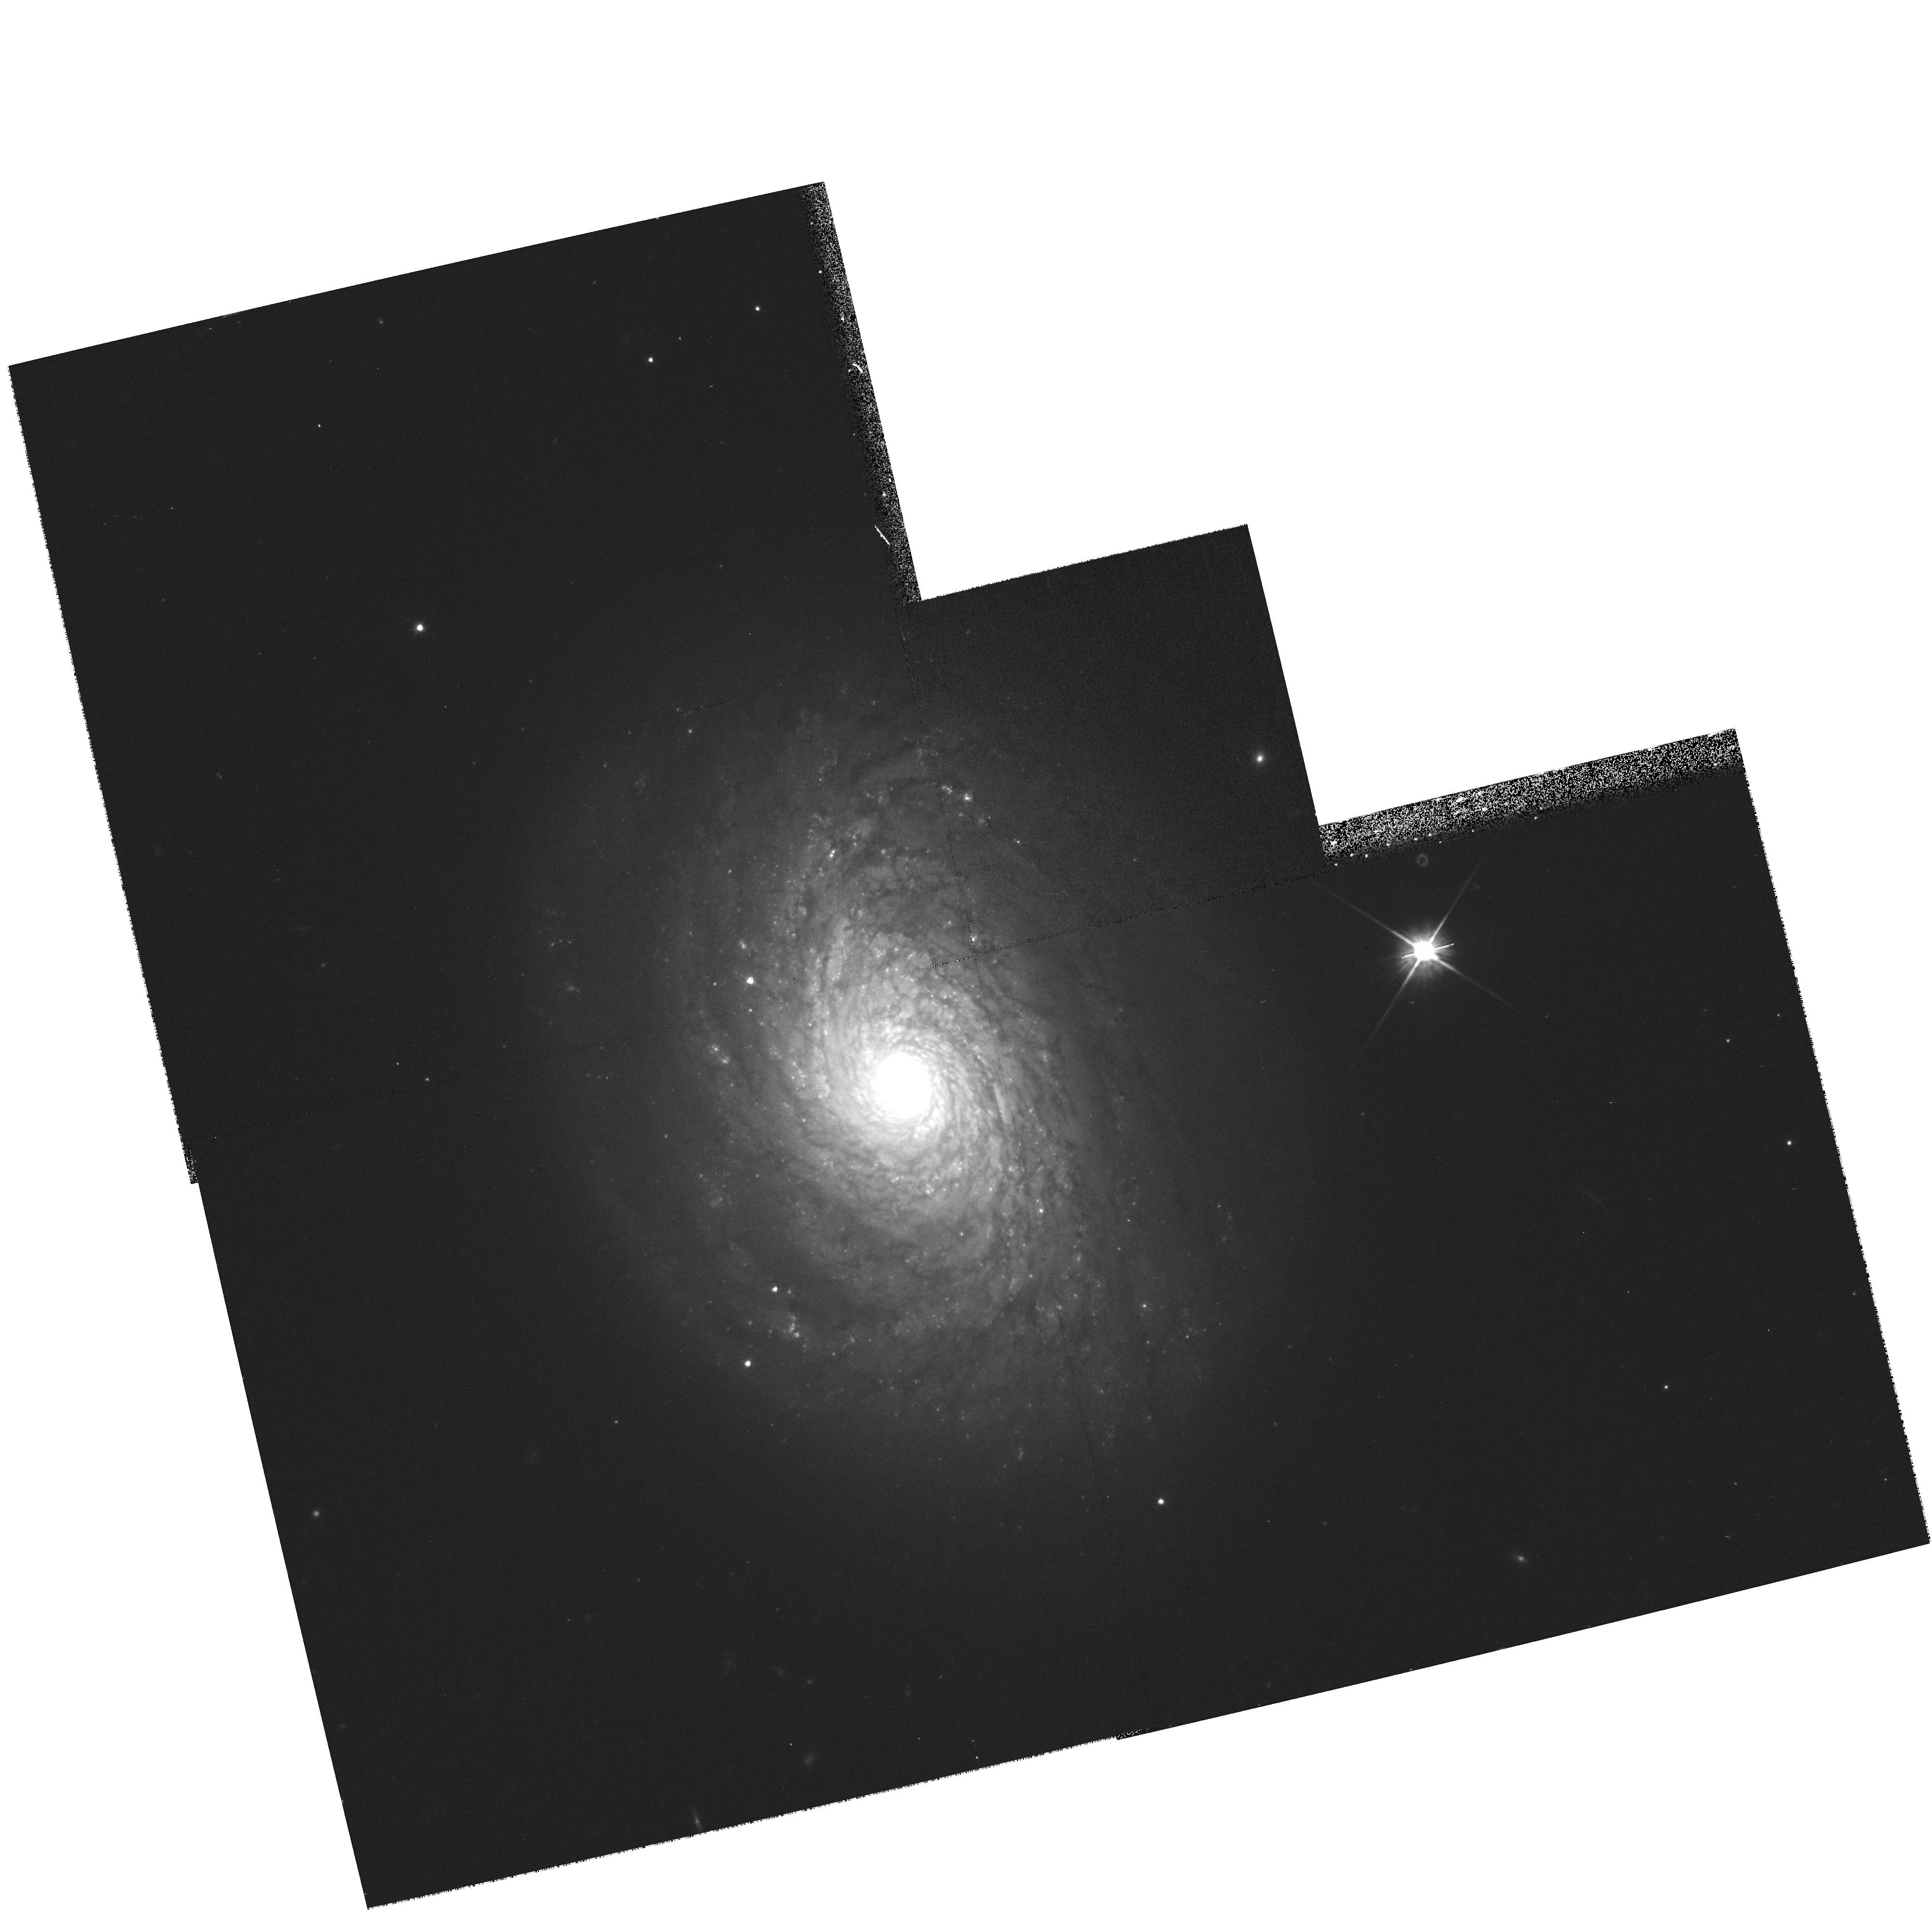
Target: NGC4800. Instrument: WFPC2/PC. Filter: F606W. Exposure: 8 min. Observation ID: hst_9042_o8_wfpc2_pc_f606w_u6eao8

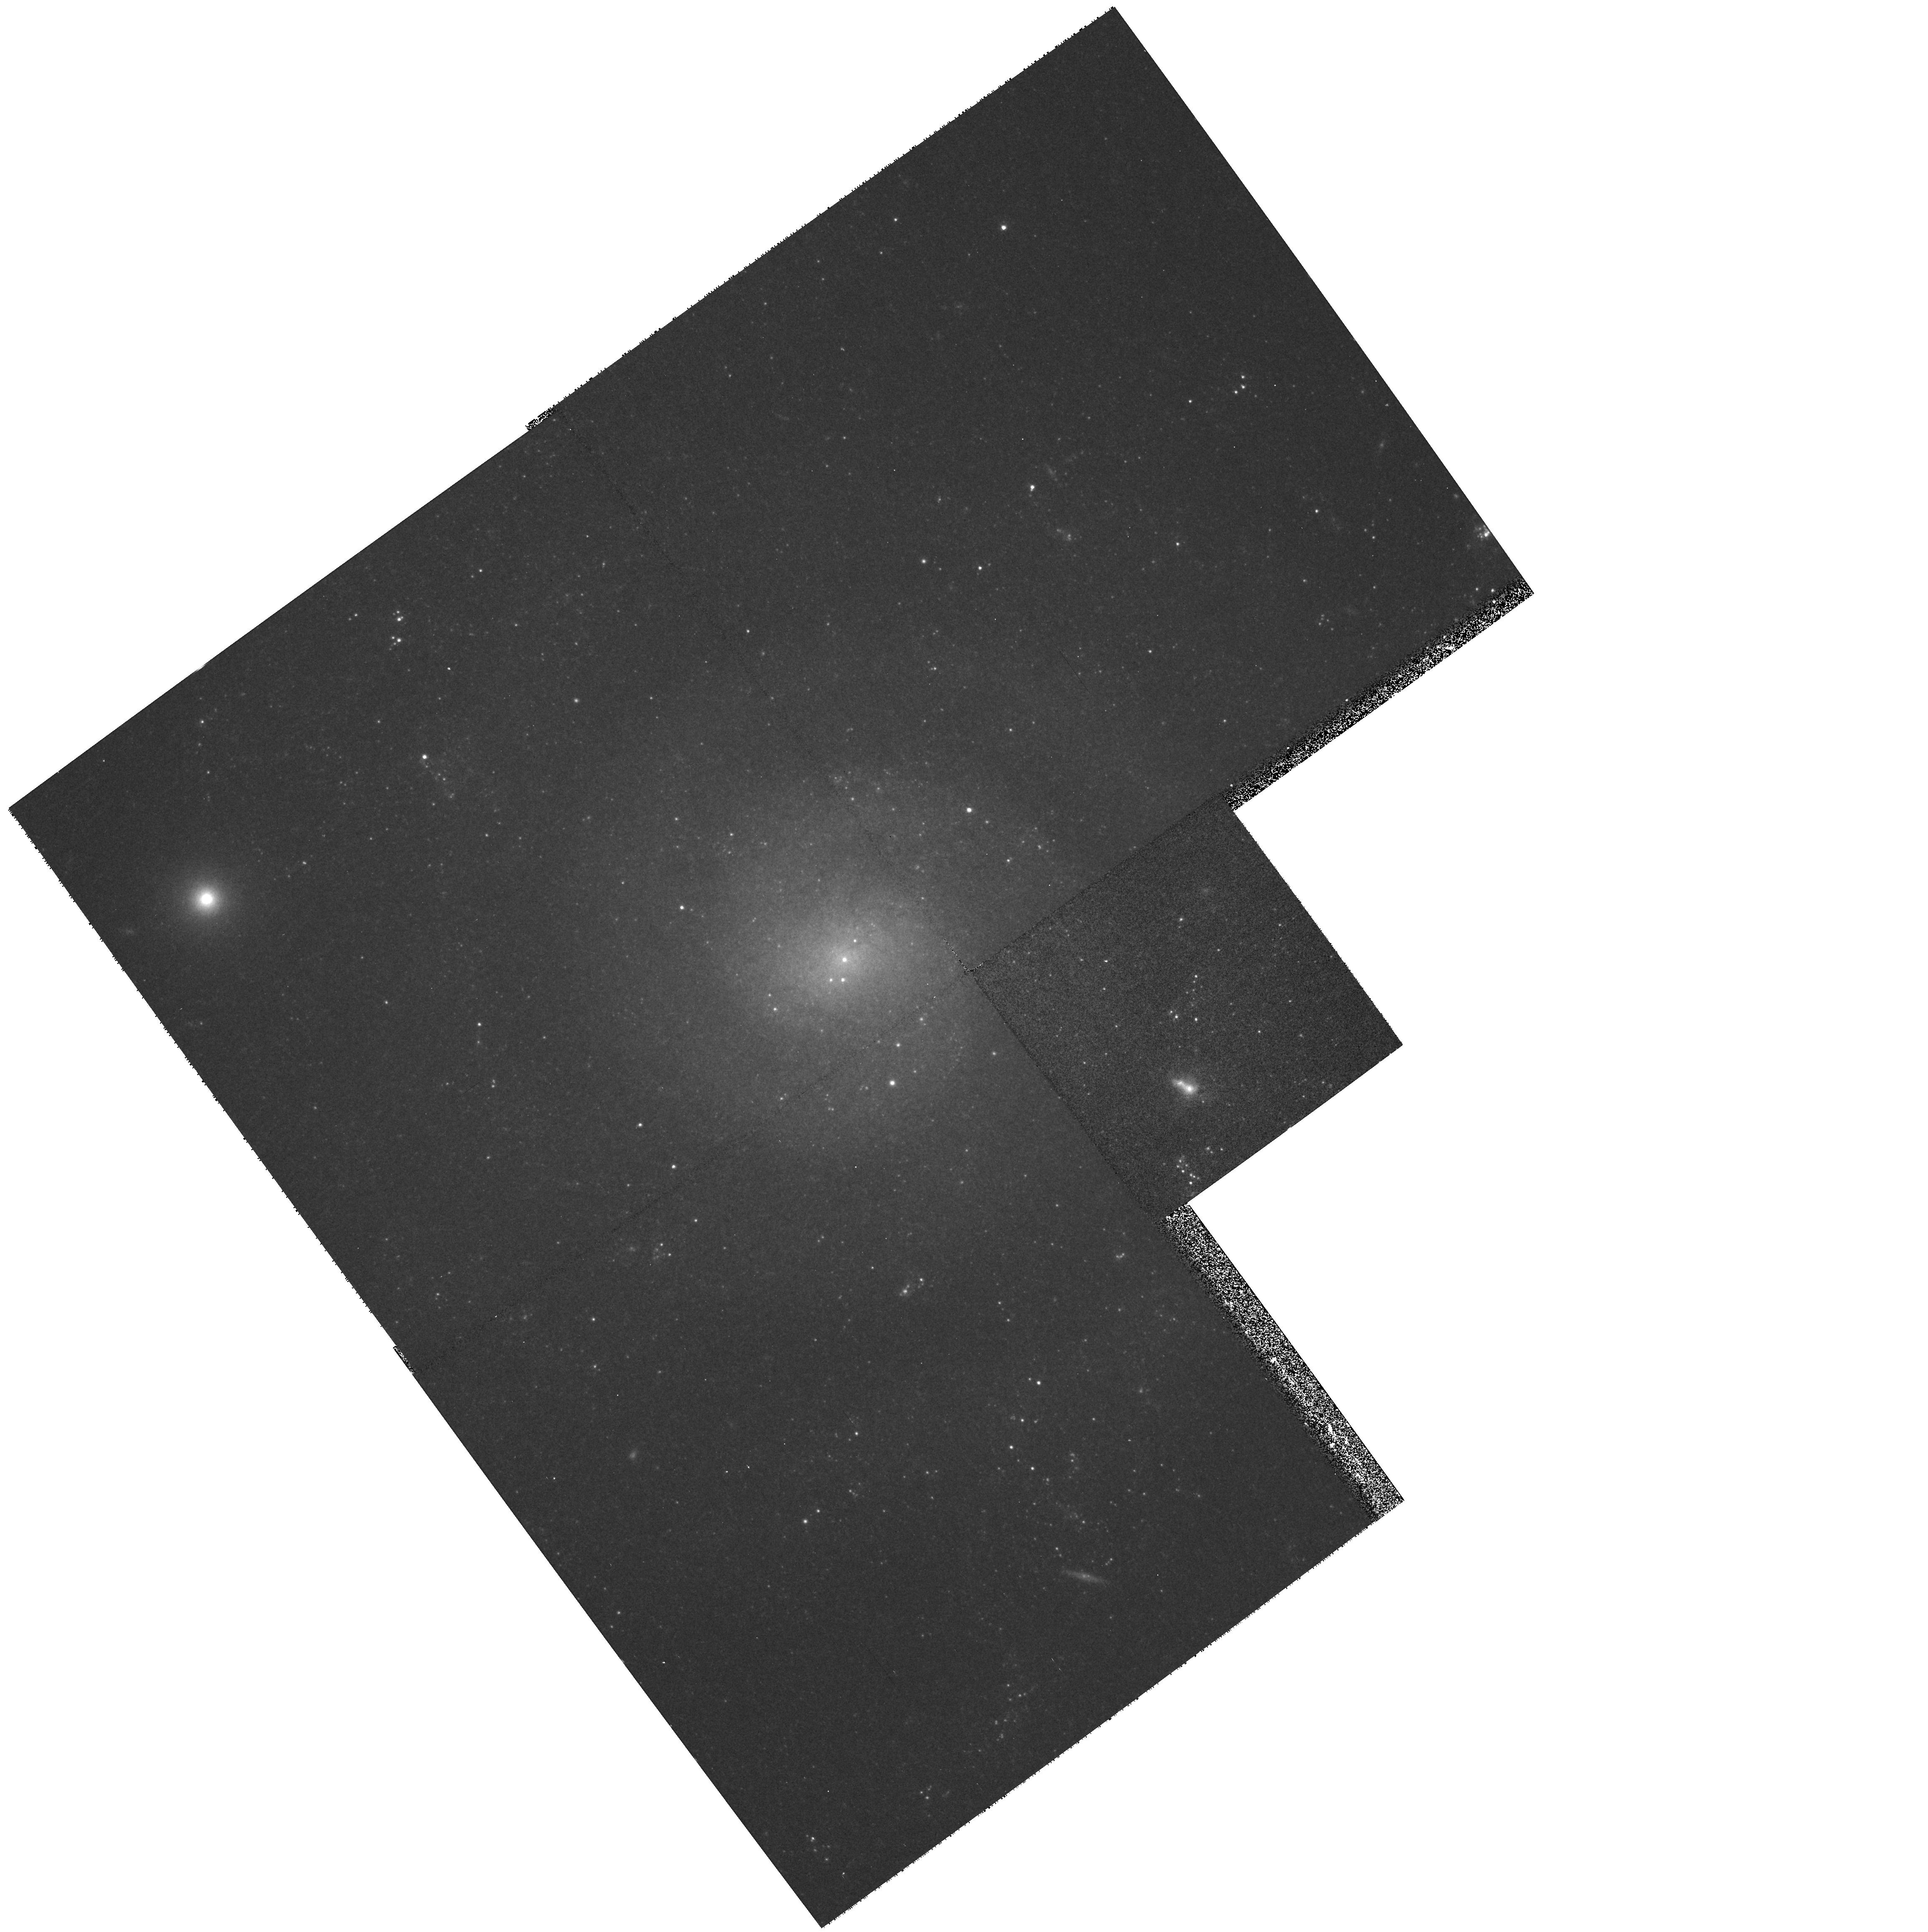
Target: IC5332. Instrument: WFPC2/PC. Filter: F814W. Exposure: 8 min. Observation ID: hst_9042_b6_wfpc2_pc_f814w_u6eab6

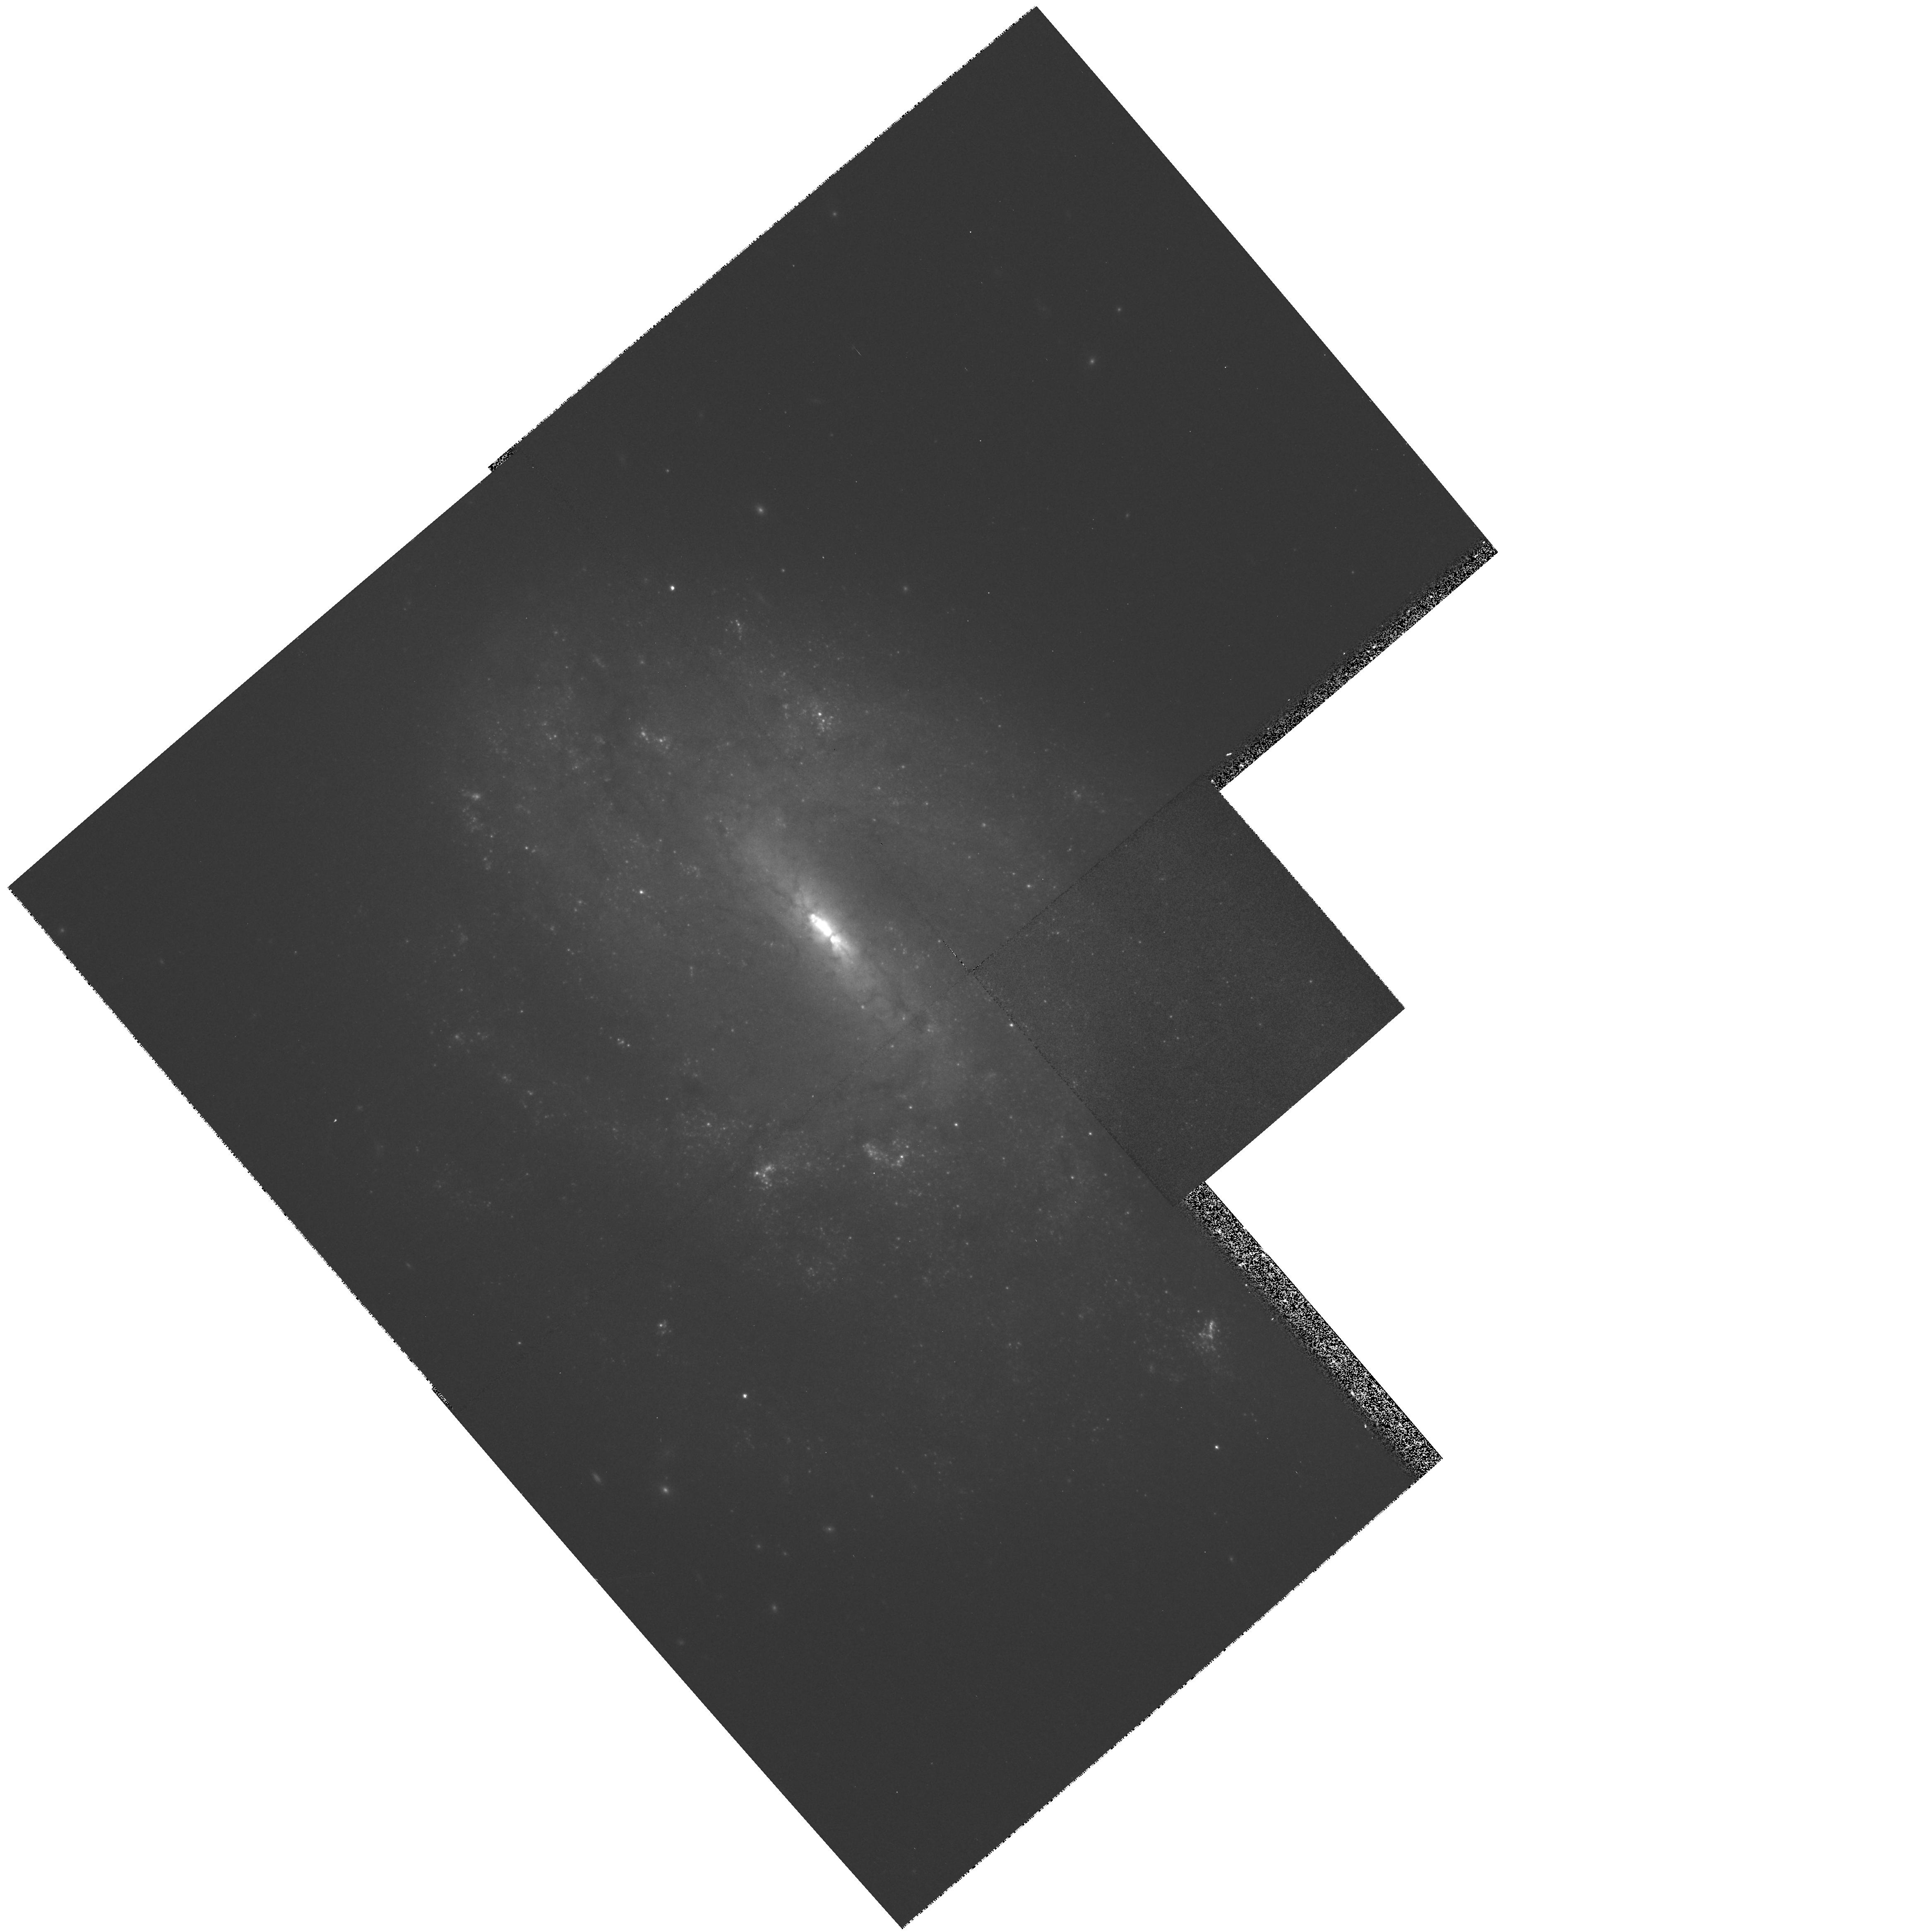
Target: IC5273. Instrument: WFPC2/PC. Filter: F814W. Exposure: 8 min. Observation ID: hst_9042_b5_wfpc2_pc_f814w_u6eab5

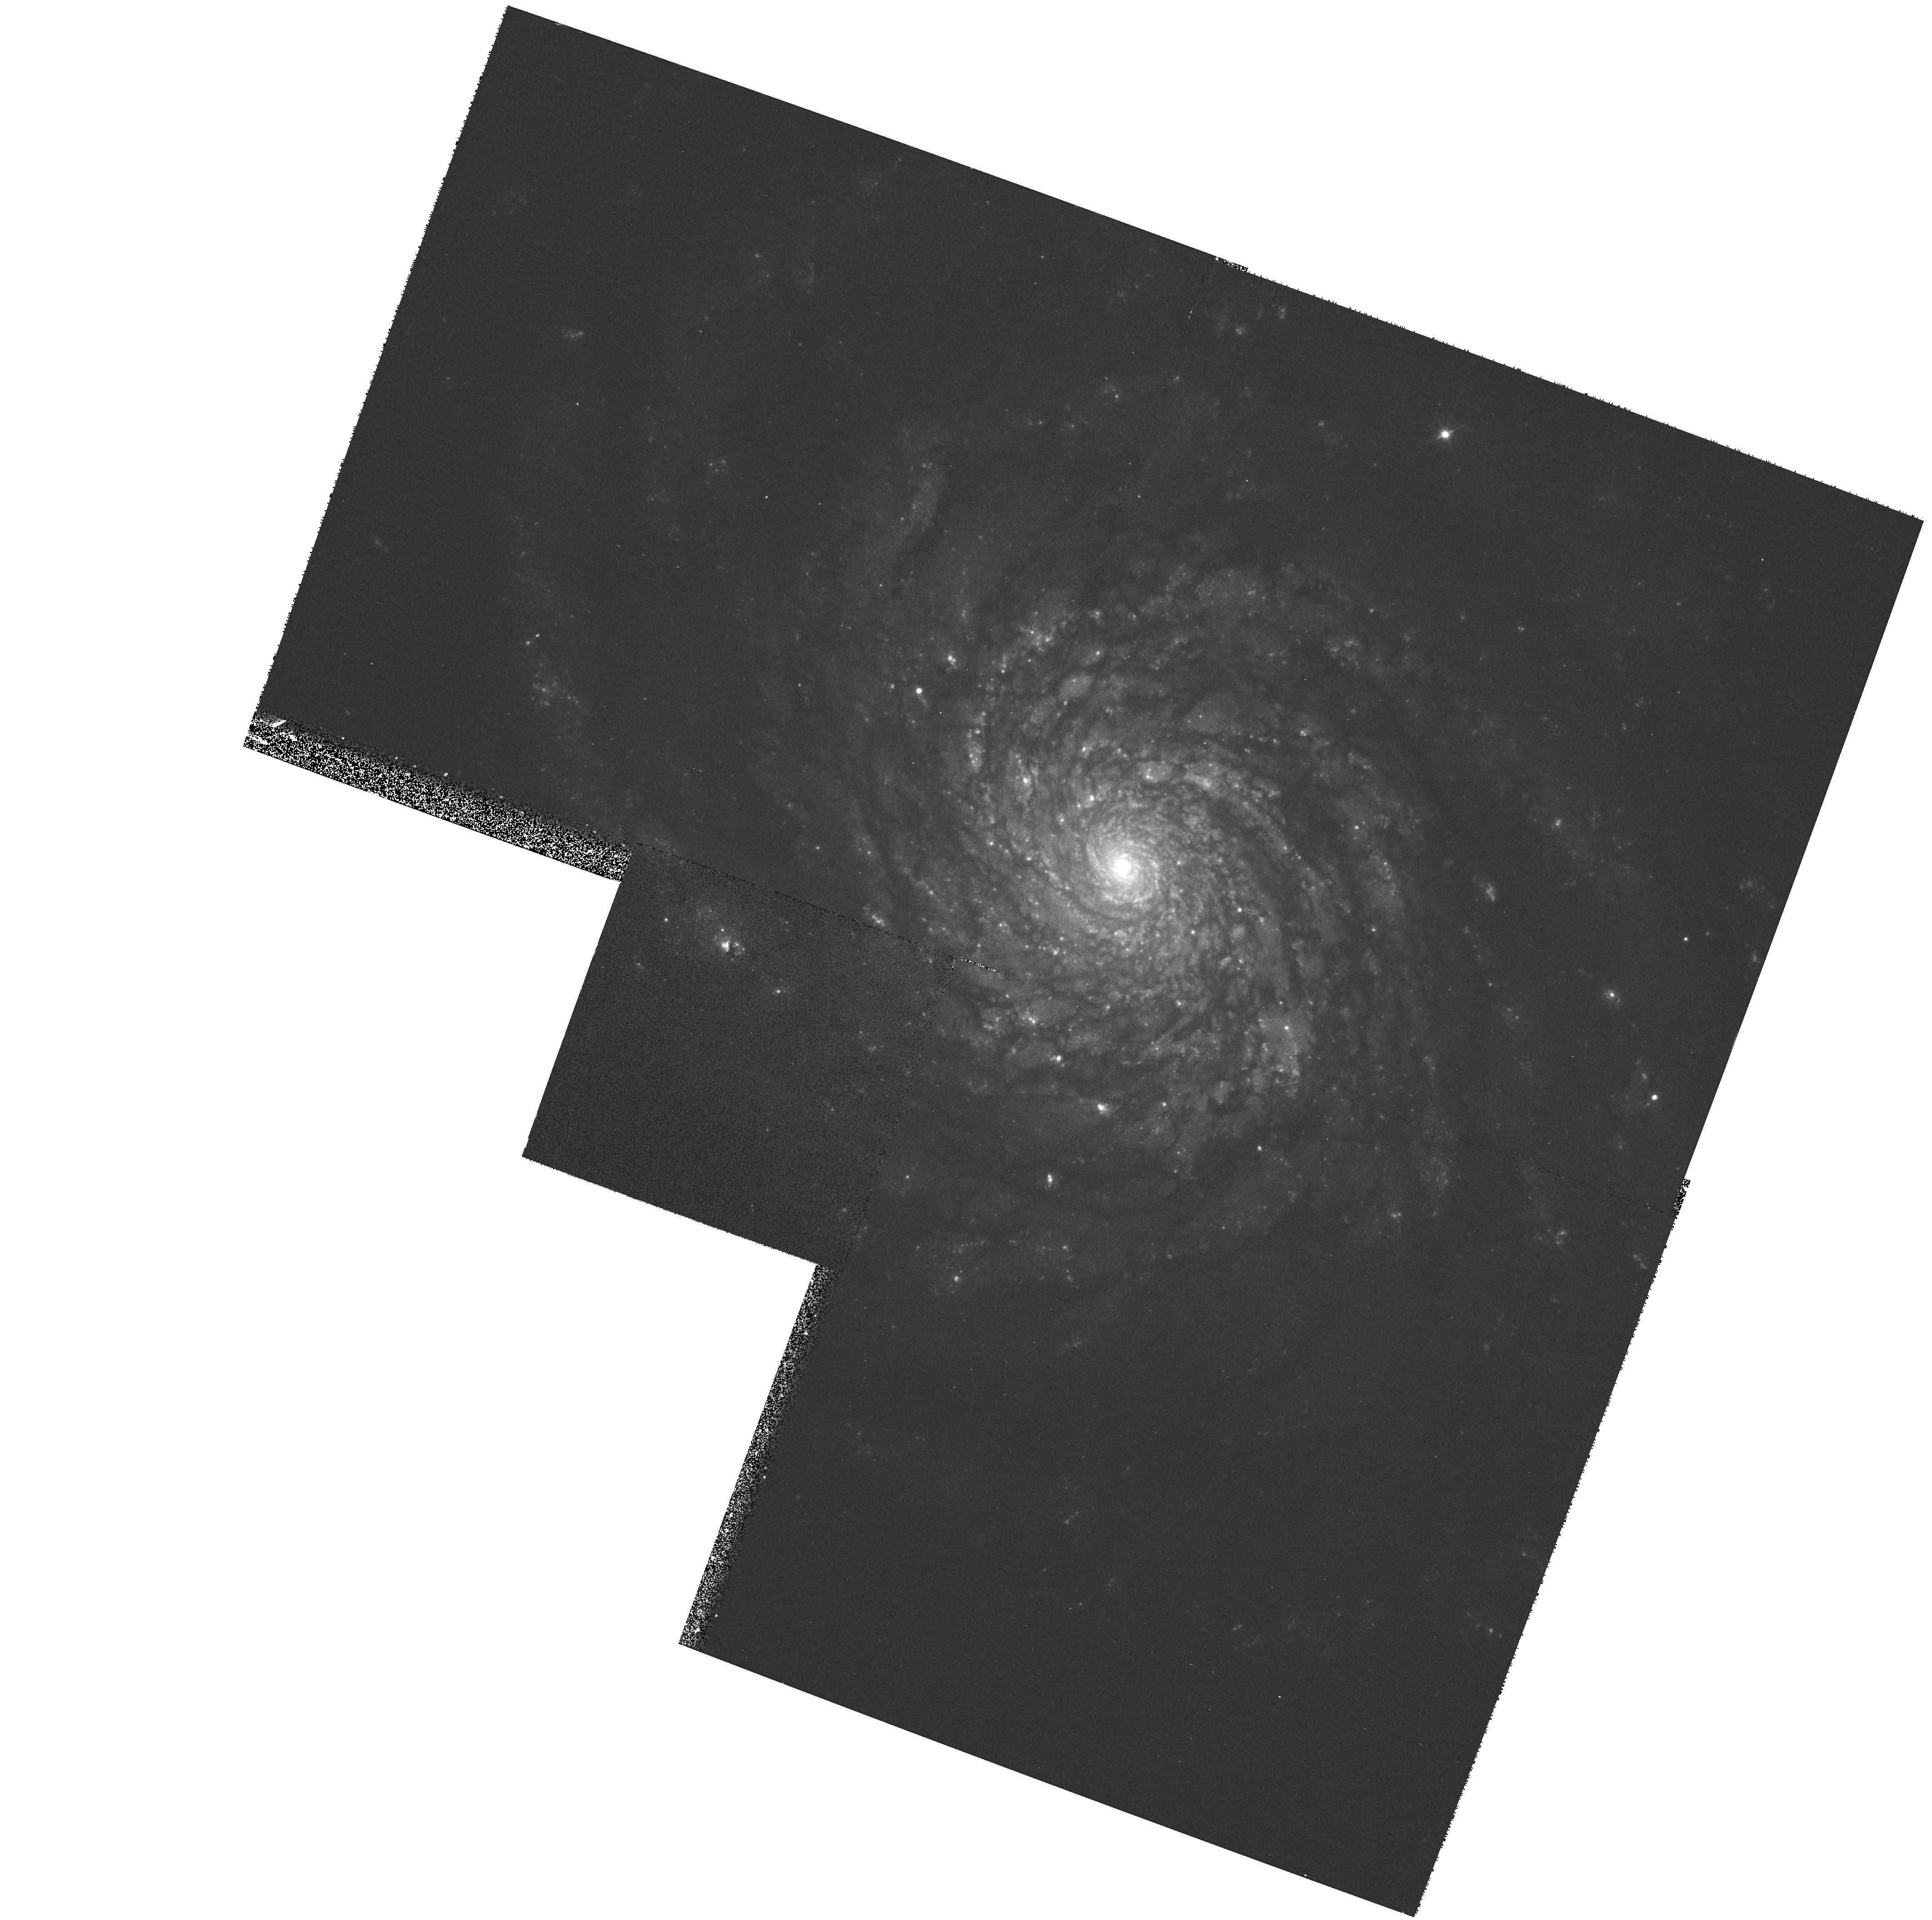
Target: NGC4030. Instrument: WFPC2/PC. Filter: F450W. Exposure: 8 min. Observation ID: hst_9042_56_wfpc2_pc_f450w_u6ea56

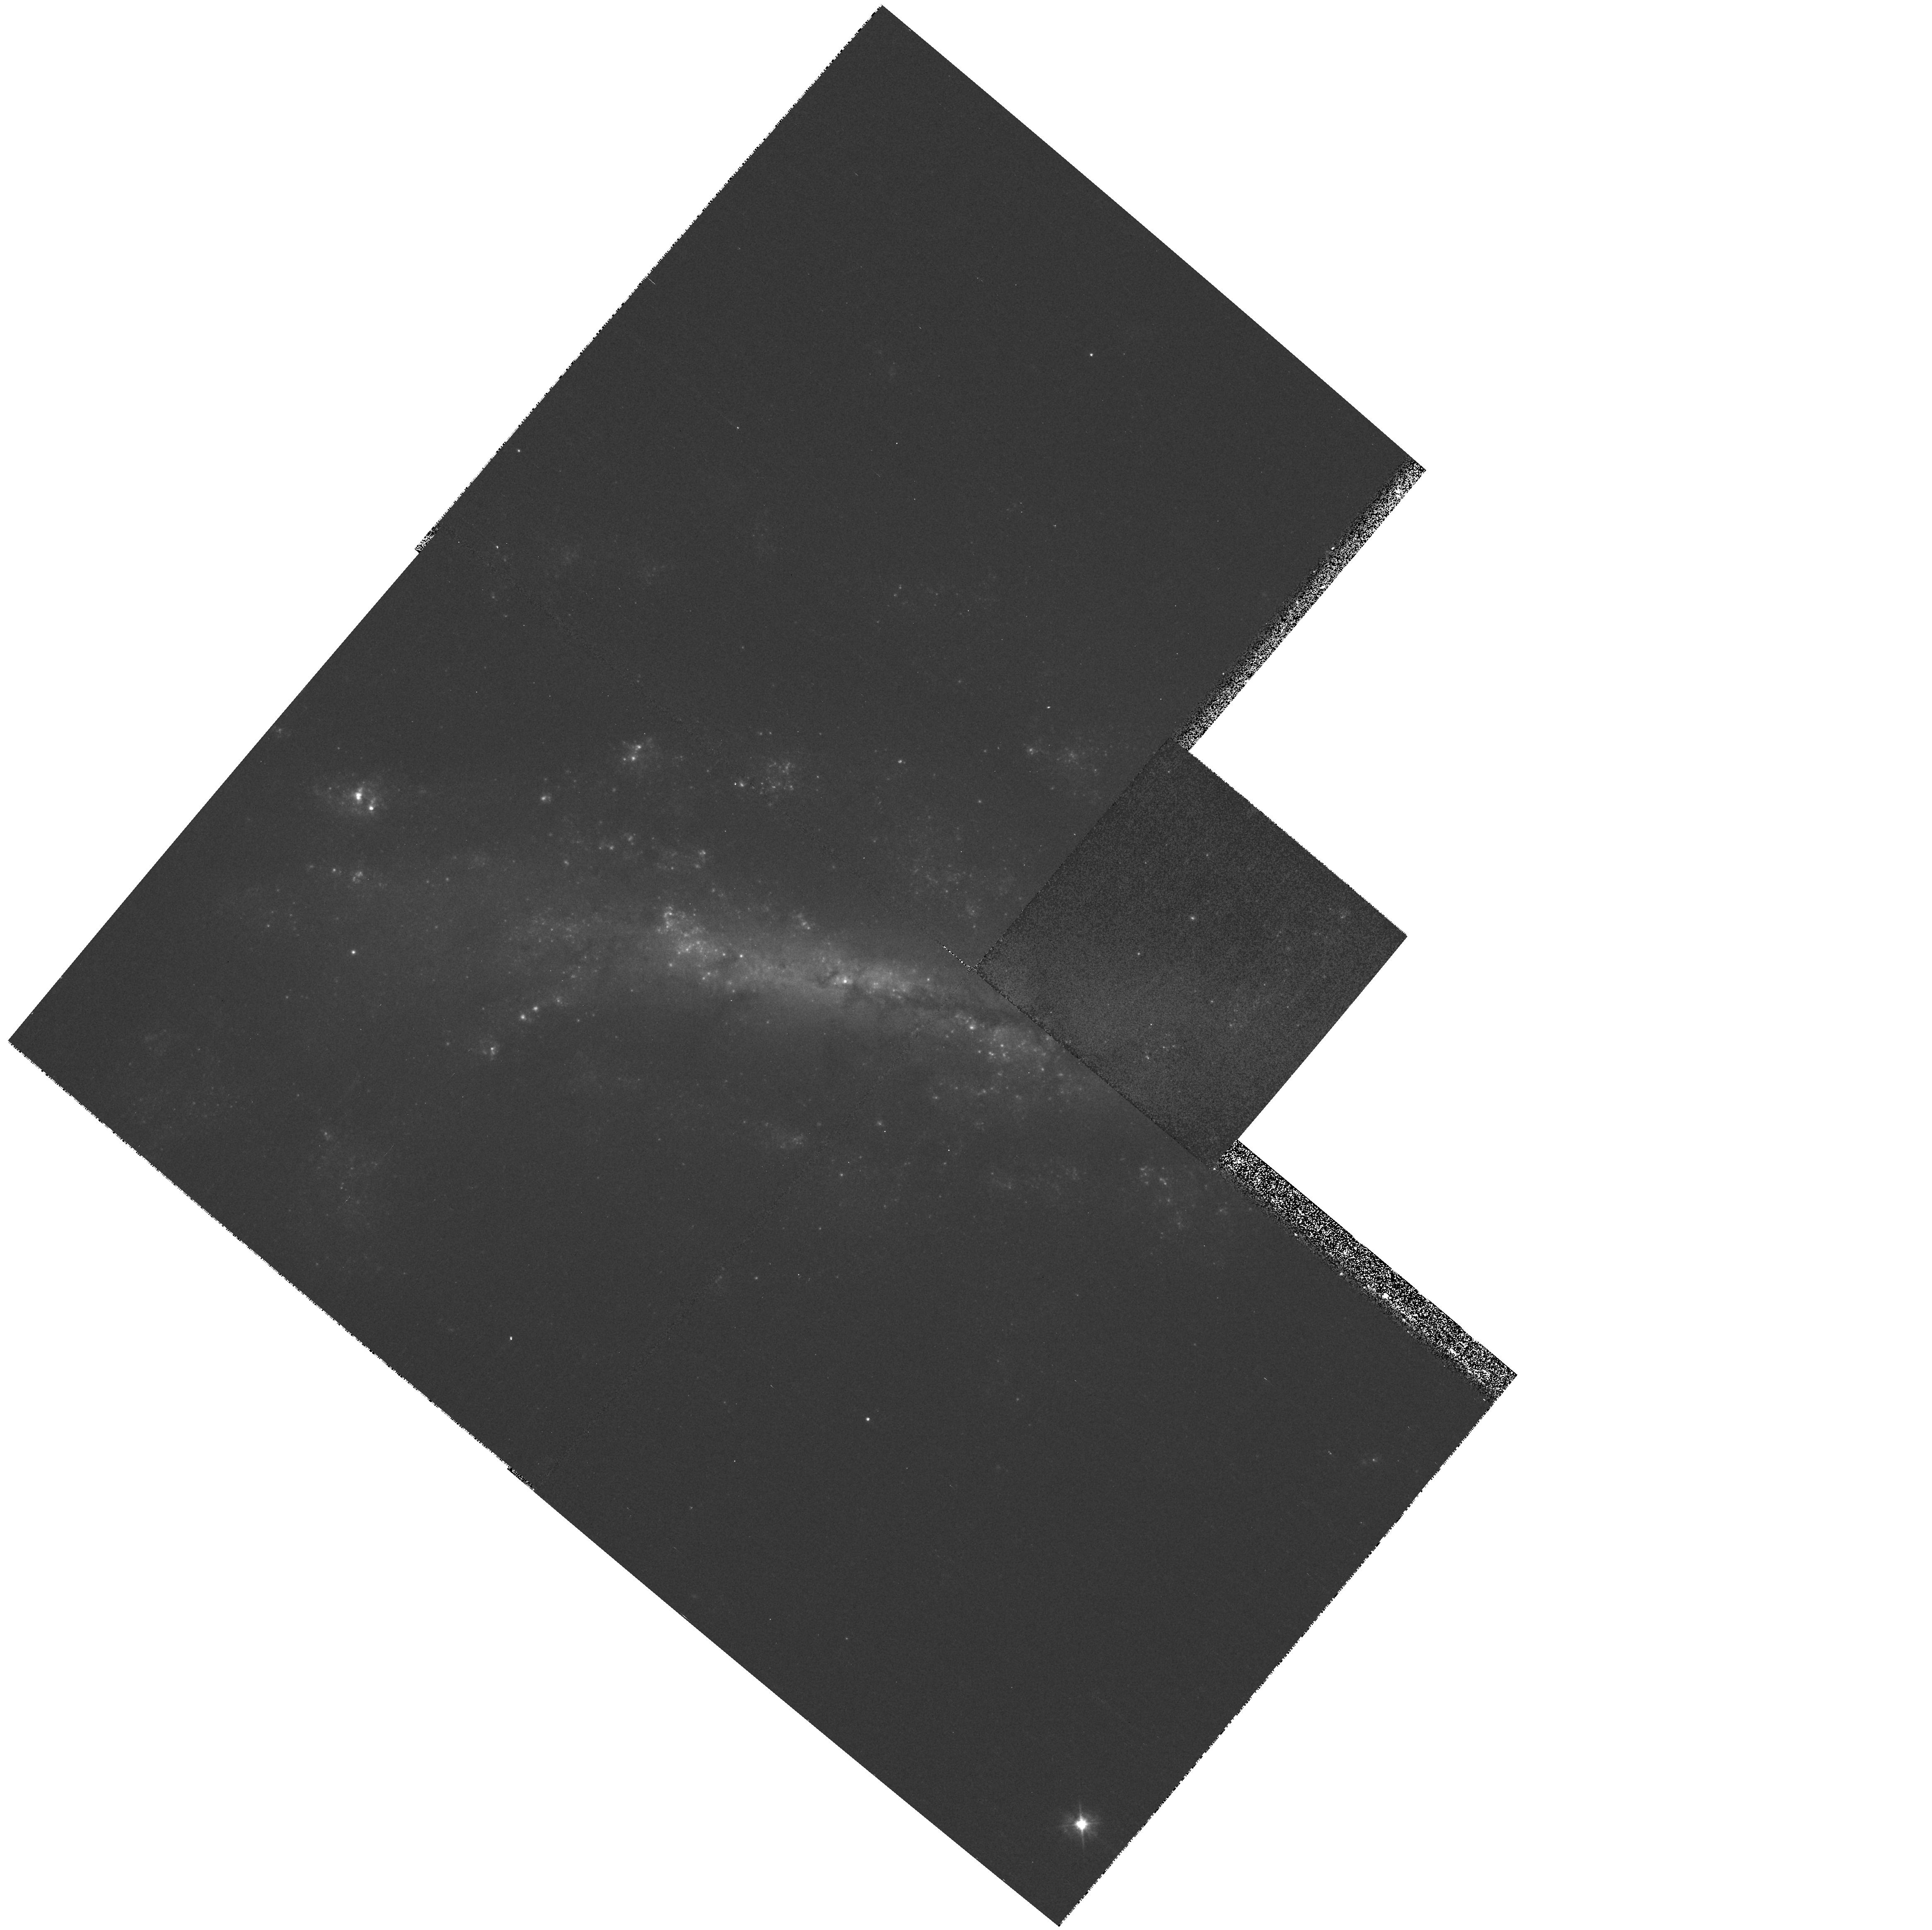
Target: NGC1249. Instrument: WFPC2/PC. Filter: F450W. Exposure: 8 min. Observation ID: hst_9042_16_wfpc2_pc_f450w_u6ea16

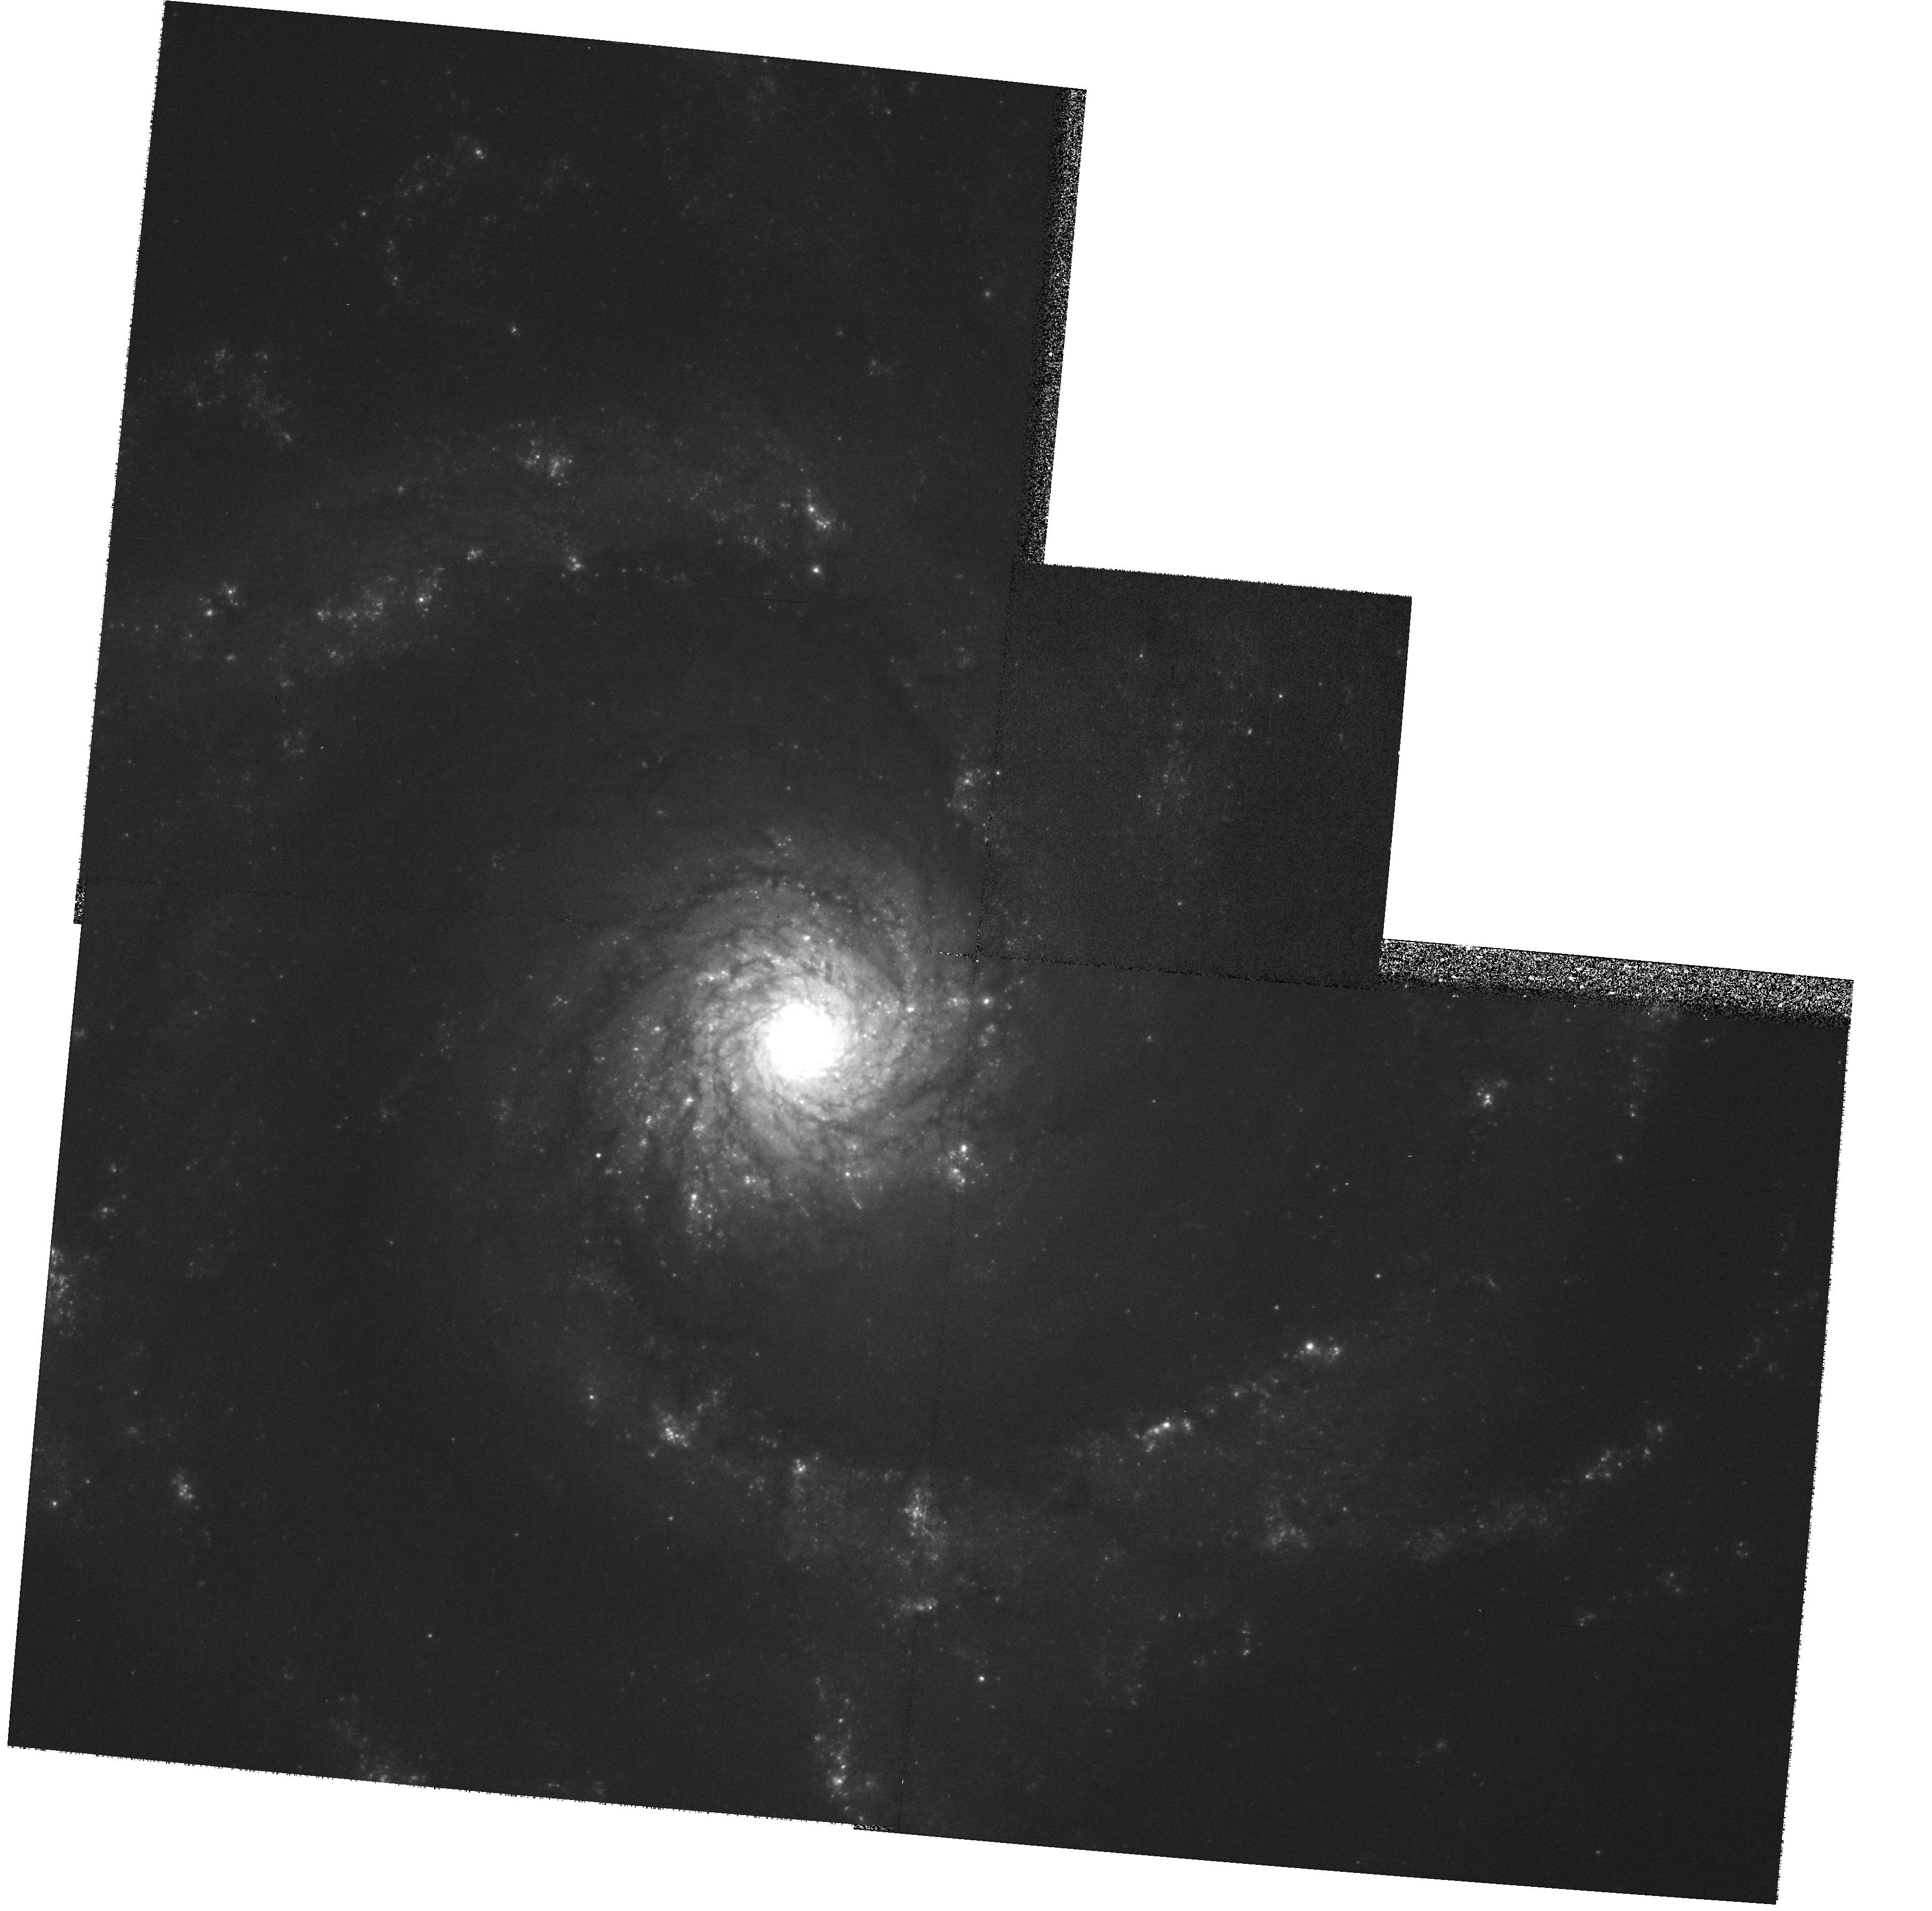
Target: NGC3631. Instrument: WFPC2/PC. Filter: F606W. Exposure: 5 min. Observation ID: hst_9042_d9_wfpc2_pc_f606w_u6ead9

An archive to detect the progenitors of massive, core-collapse supernovae (PI: Smartt, Stephen J.)

Recent surveys of starforming galaxies in the nearby Universe are discovering significant numbers of supernovae which have massive star progenitors (Types II, Ib and Ic). The already extensive HST archive and high-resolution ground-based images of galaxies within ~20 Mpc enables us to resolve and quantify their individual bright stellar content. As massive, evolved stars are the most luminous single objects in a galaxy, the progenitors of core-collapse supernovae should be directly detectable on pre-explosion images. We have detected one Type II progenitor this year, and have proposed a short, companion WFPC2 proposal to confirm this candidate and identify a second. This SNAP proposal aims to increase the amount of WFPC2 multi -colour, pre-explosion imaging data of spirals and high star-formation rate galaxies in the nearby Universe to ~300 galaxies. By doing so we estimate that we may detect 2-3 massive core-collapse progenitors per year. Once we have this high-quality archive in place, we will run the detection program for about 5 years, which will produce a study of the colours of ~10-15 progenitors, revolutionising the present knowledge in the field.